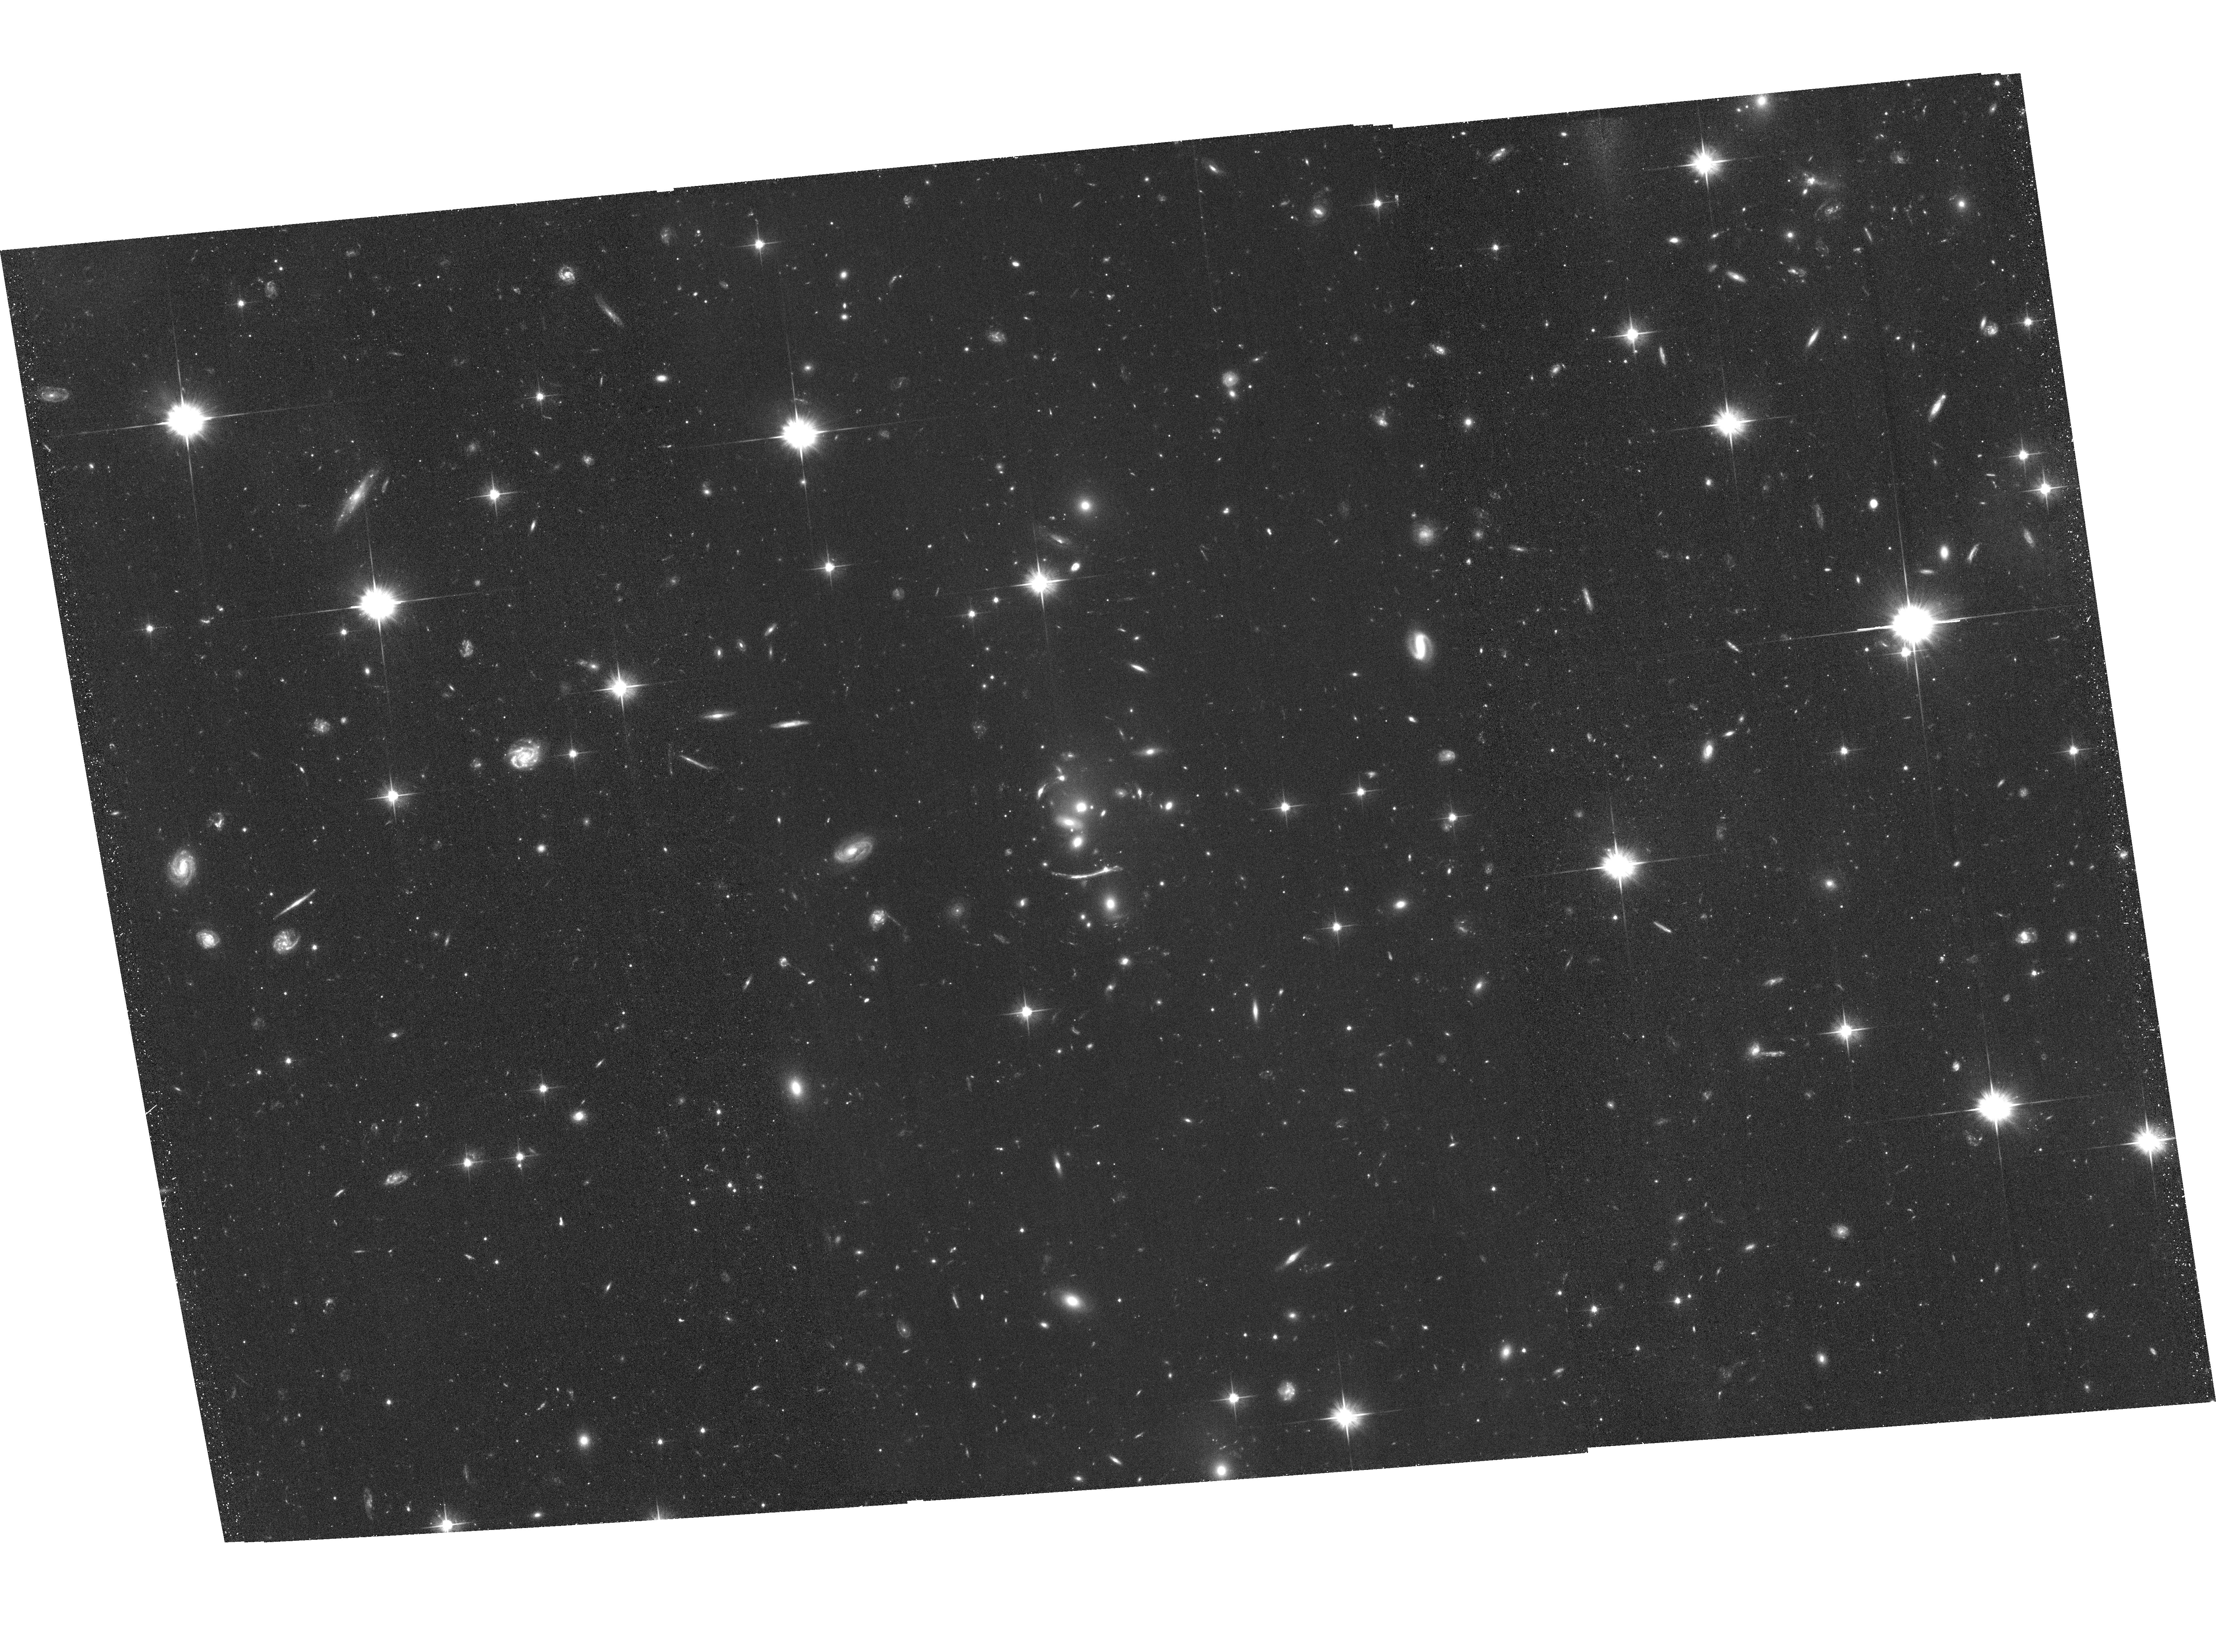
Target: SDSSJ2222+2745. Instrument: ACS/WFC. Filter: F606W. Exposure: 1.4 h. Observation ID: hst_13337_02_acs_wfc_f606w_jcac02

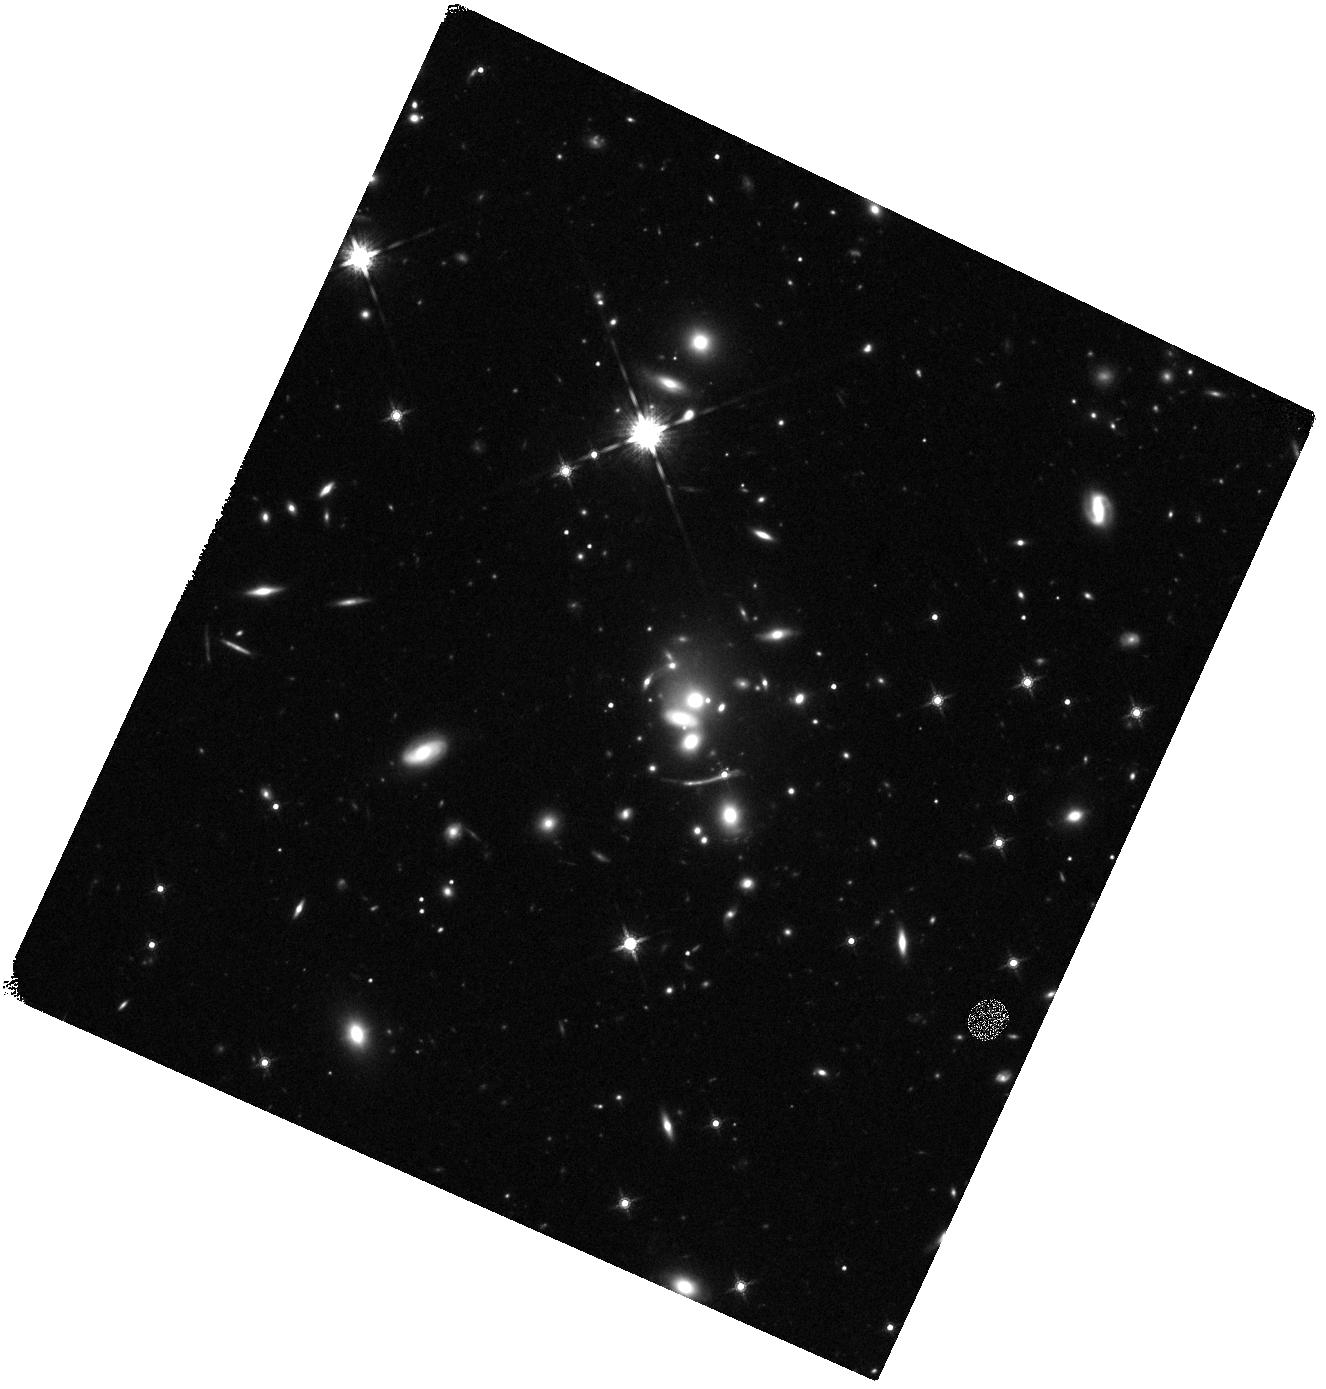
Target: SDSSJ2222+2745. Instrument: WFC3/IR. Filter: F160W. Exposure: 22 min. Observation ID: hst_13337_04_wfc3_ir_f160w_icac04

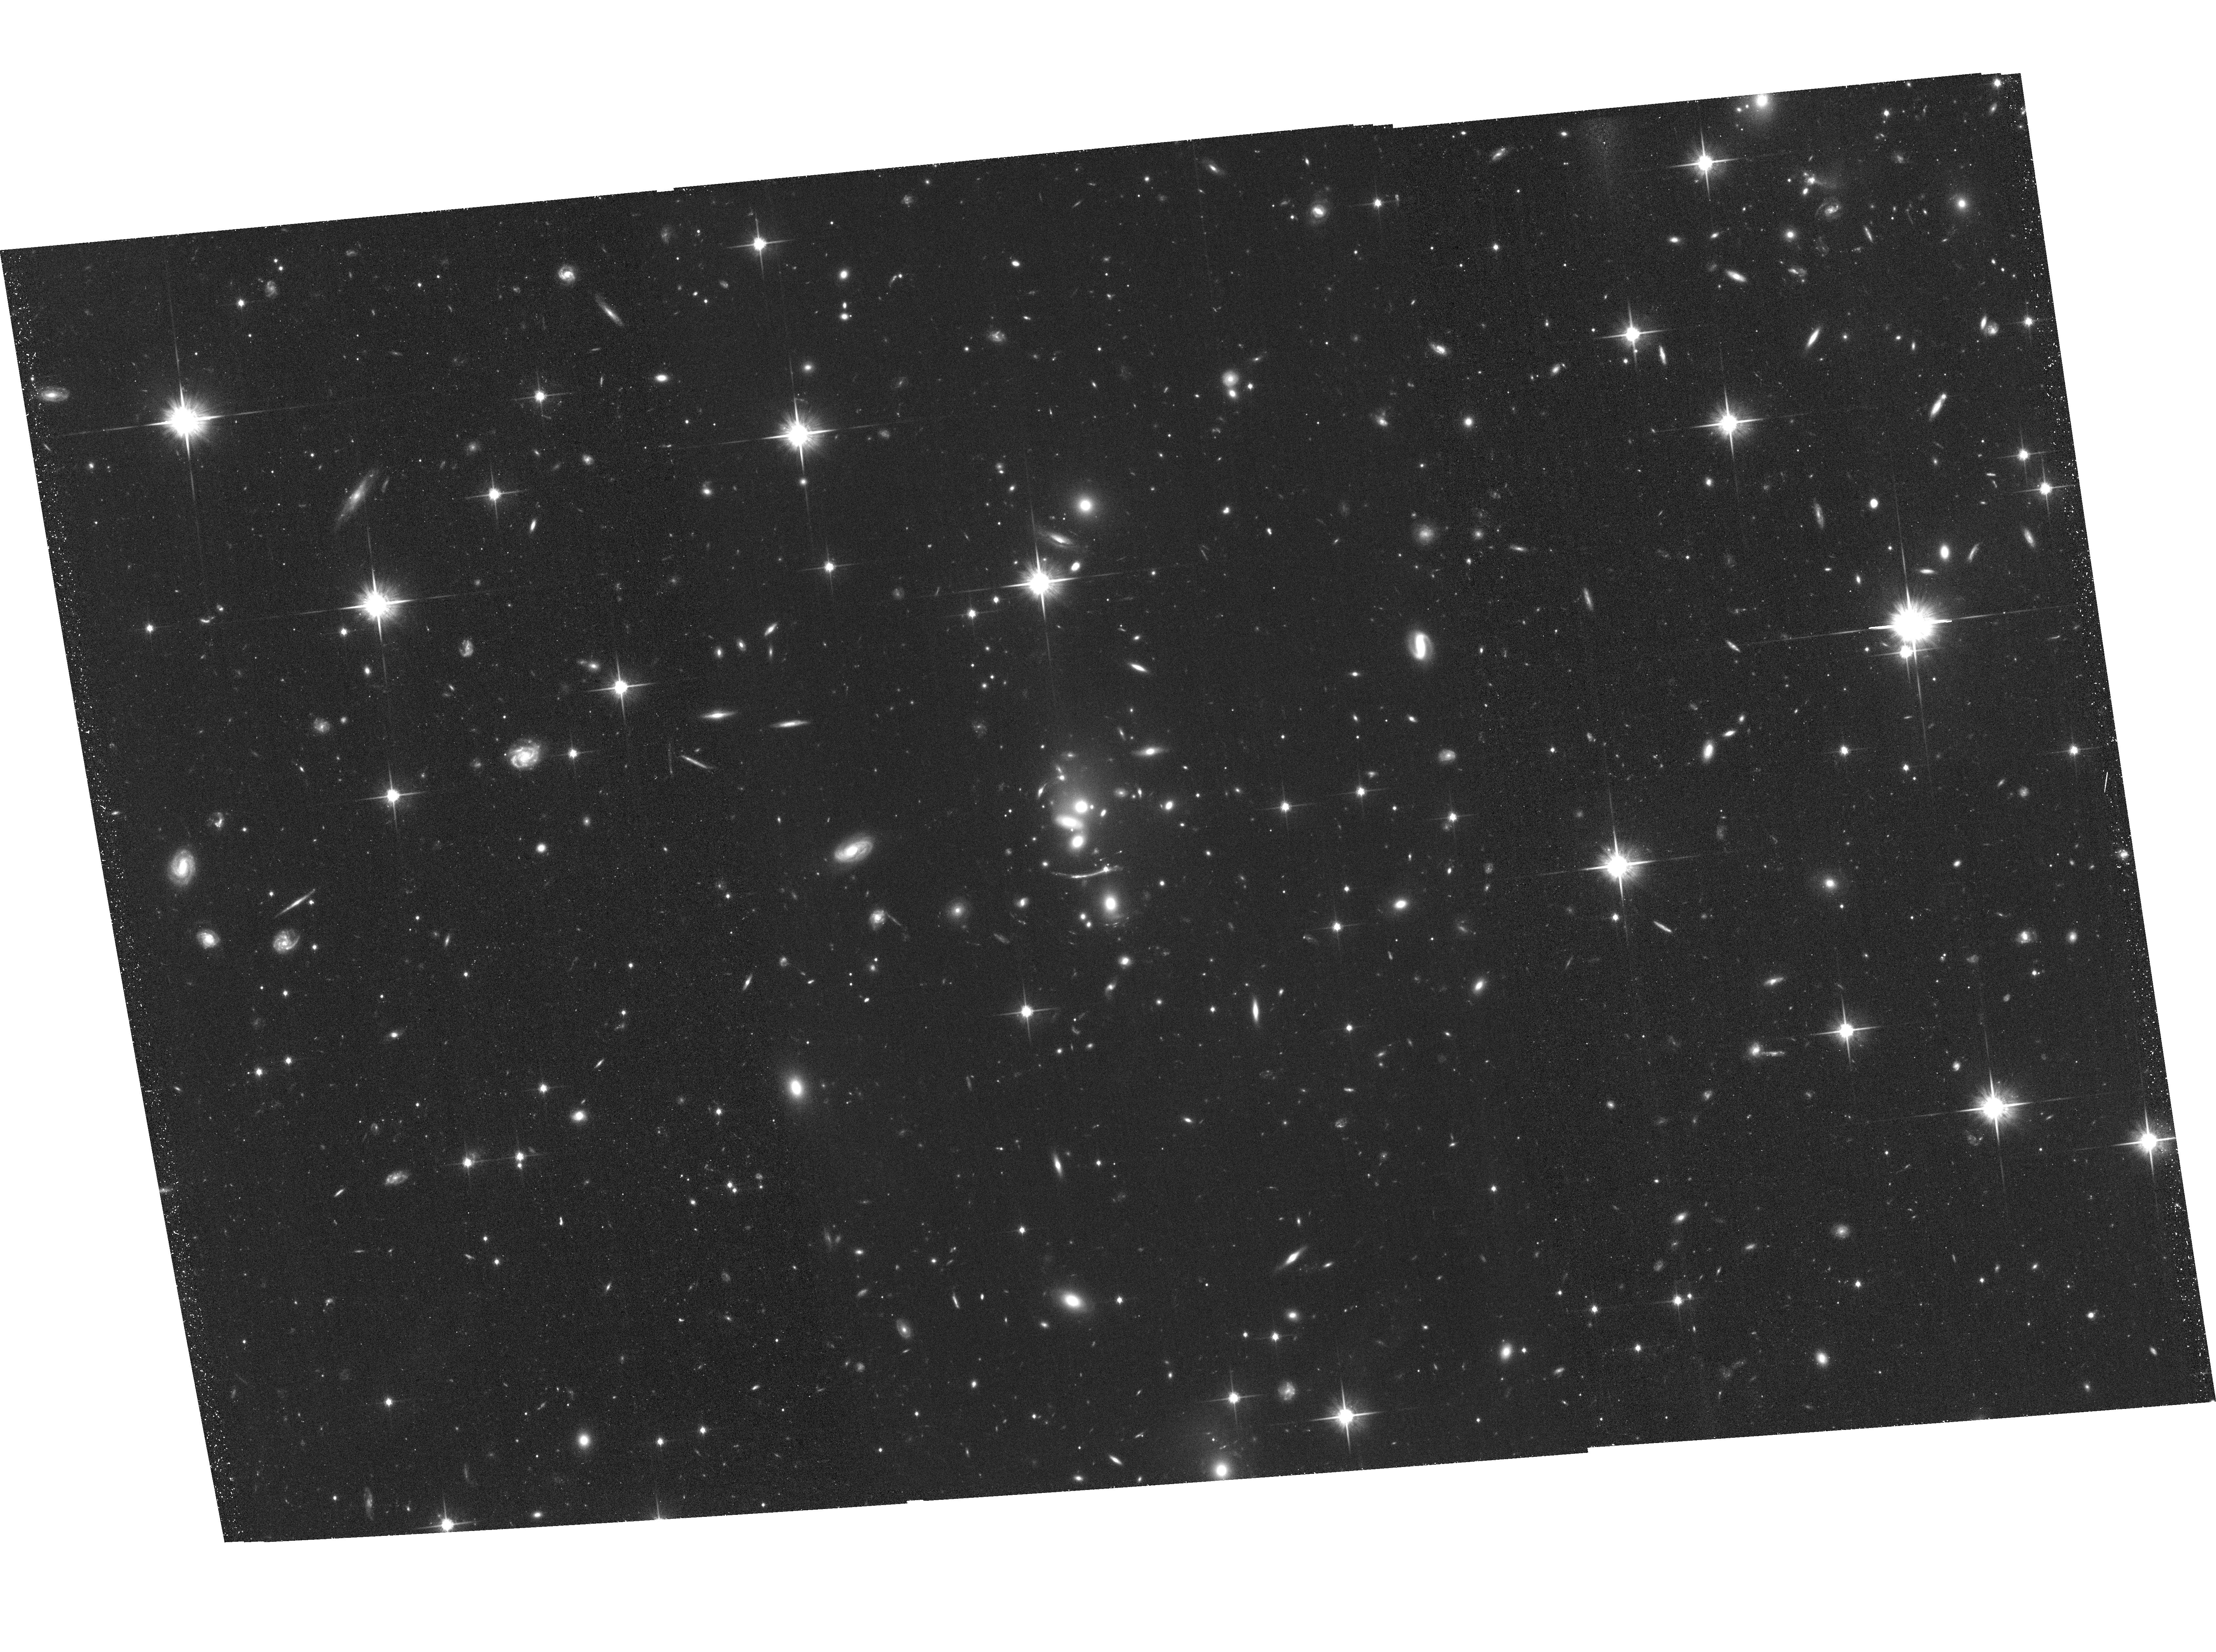
Target: SDSSJ2222+2745. Instrument: ACS/WFC. Filter: F814W. Exposure: 1.4 h. Observation ID: hst_13337_03_acs_wfc_f814w_jcac03

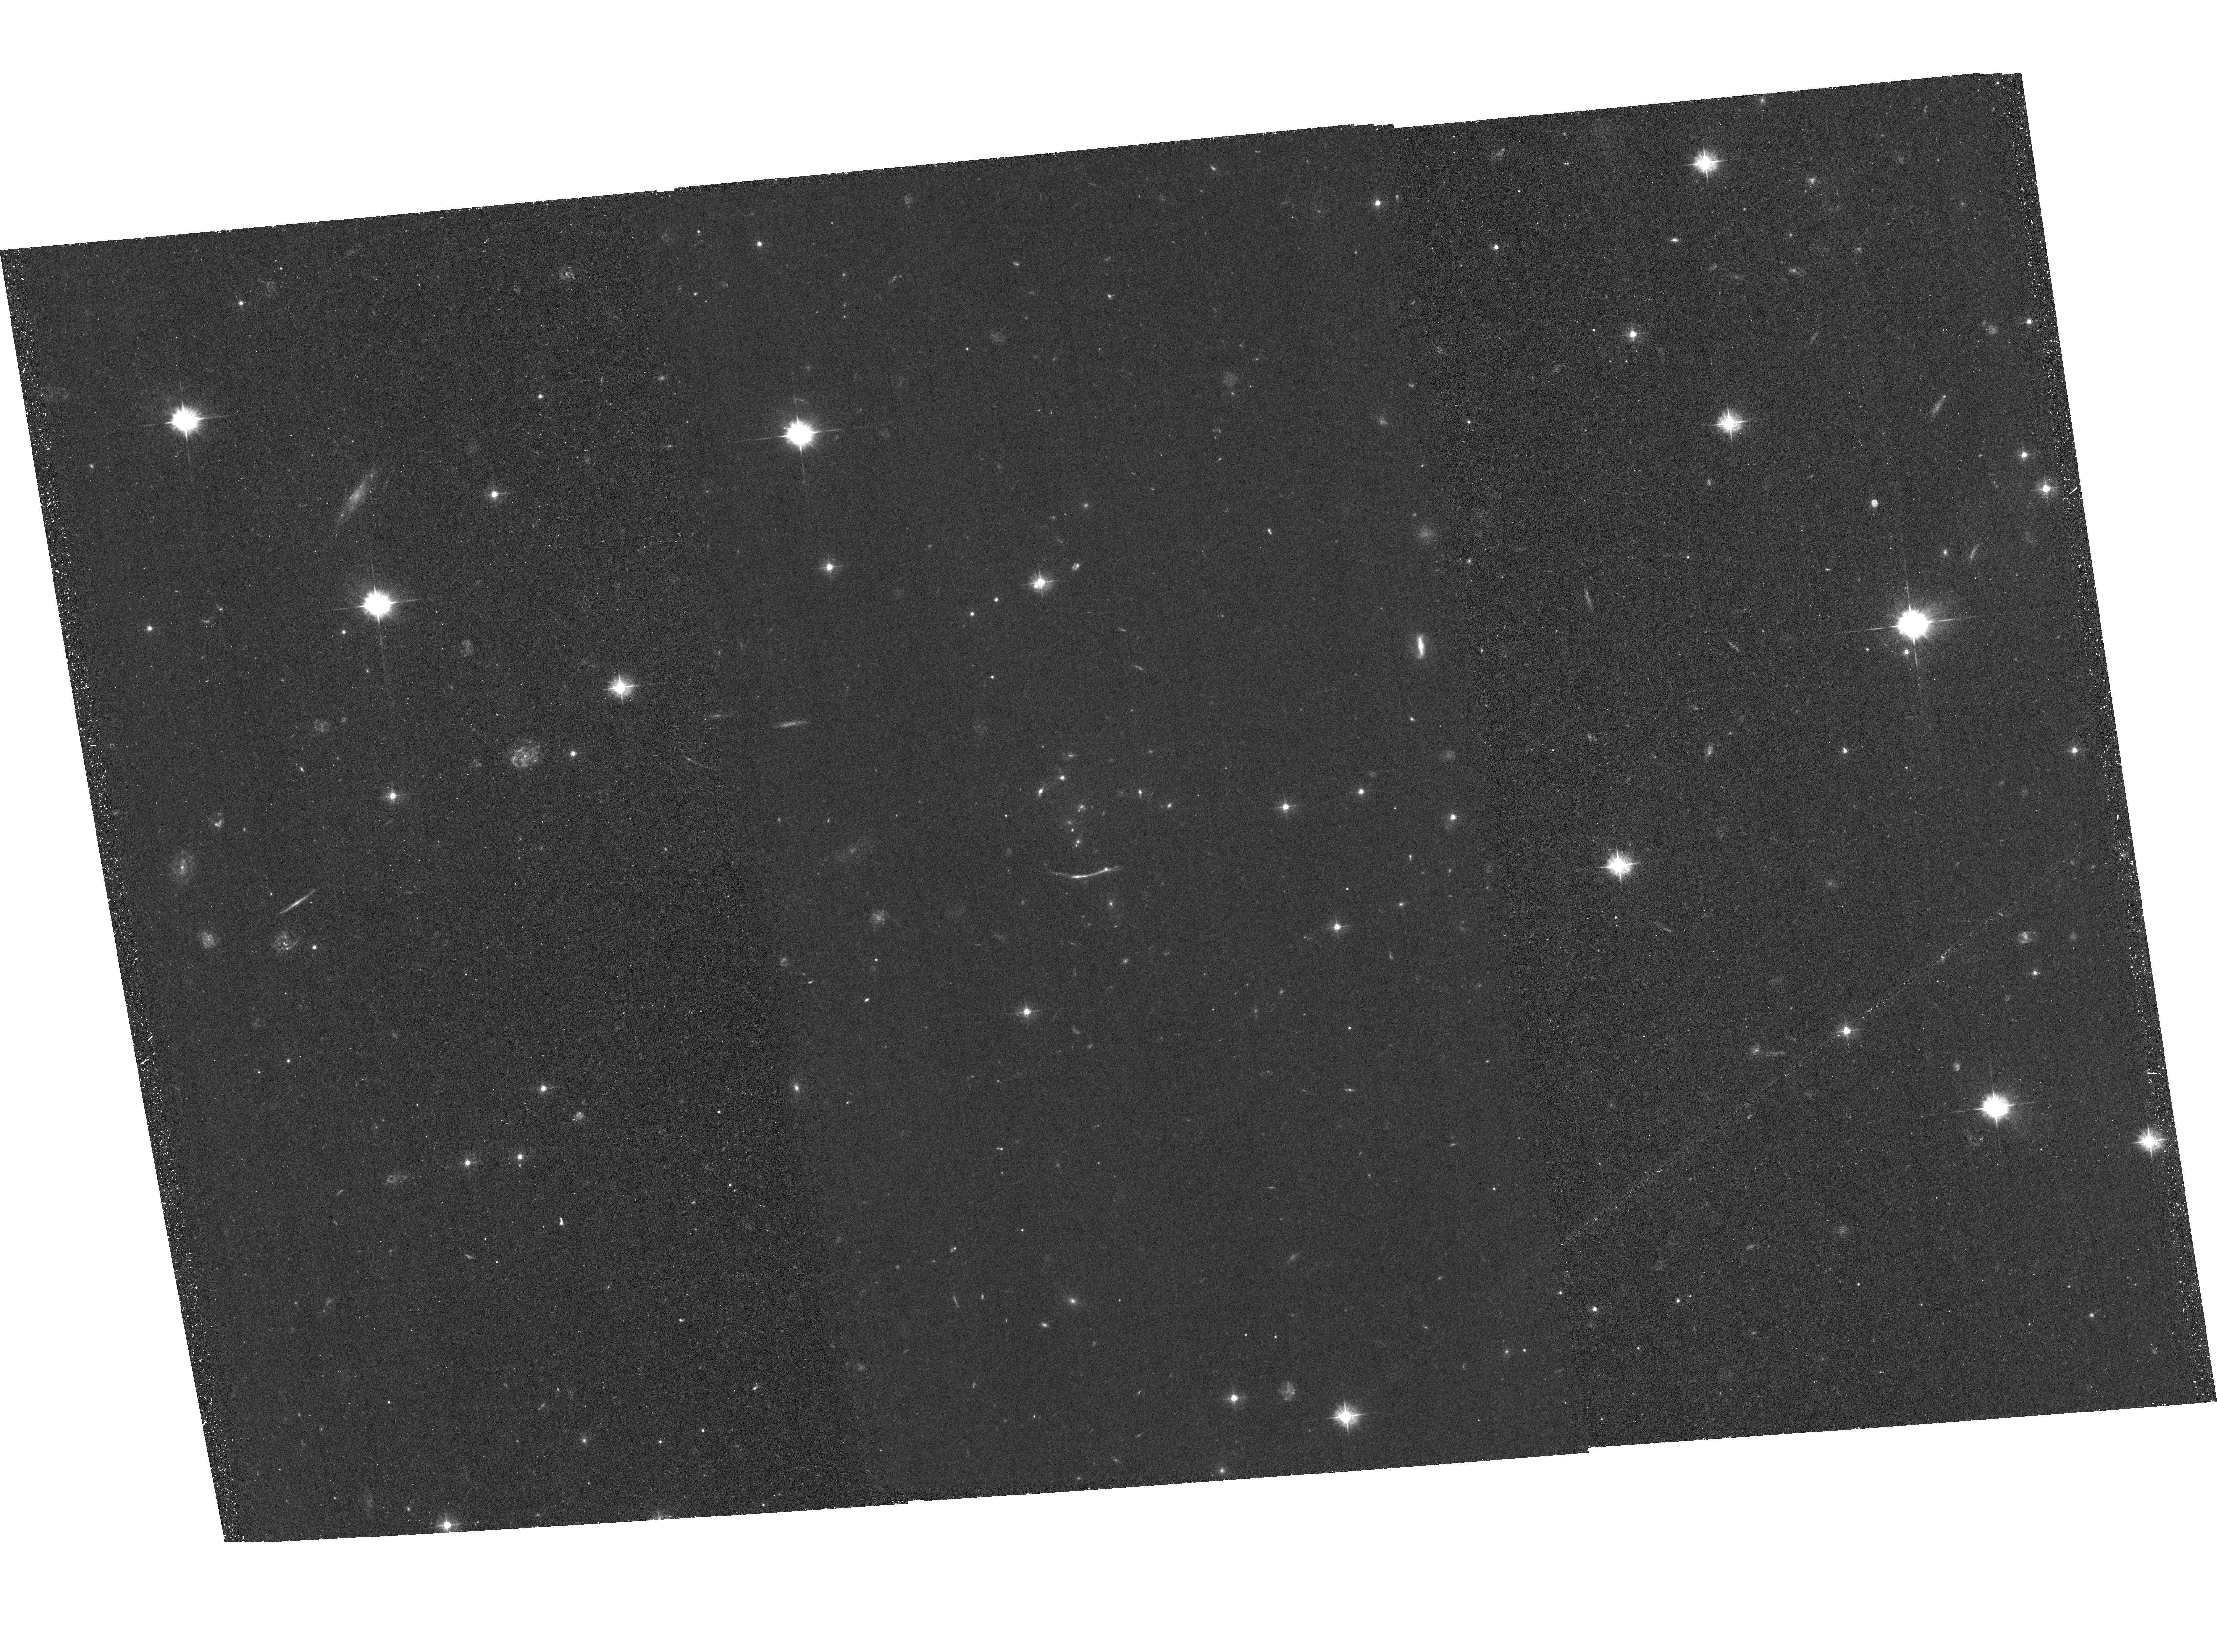
Target: SDSSJ2222+2745. Instrument: ACS/WFC. Filter: F435W. Exposure: 1.4 h. Observation ID: hst_13337_01_acs_wfc_f435w_jcac01

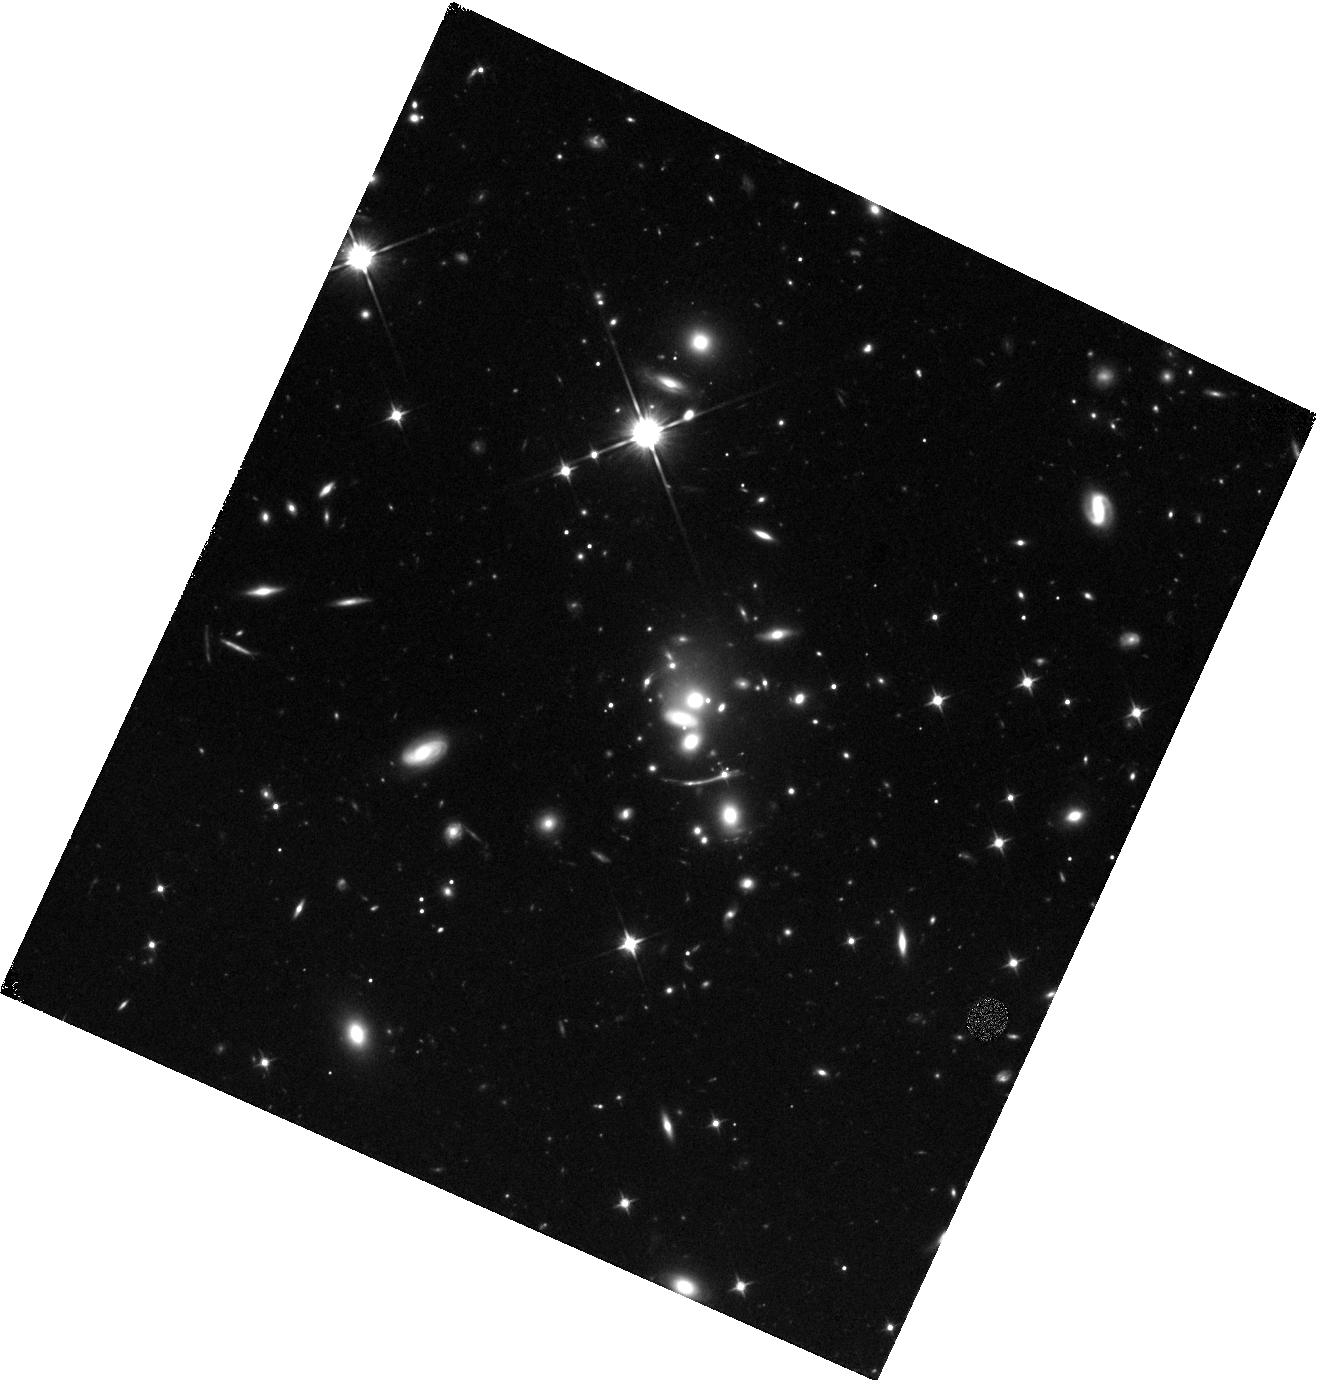
Target: SDSSJ2222+2745. Instrument: WFC3/IR. Filter: F110W. Exposure: 20 min. Observation ID: hst_13337_04_wfc3_ir_f110w_icac04

Resolving the Cluster-Lensed Sextuple Quasar SDSSJ2222+2745 (PI: Sharon, Keren)

We propose deep multiband imaging of the newly discovered large separation lensed quasar, SDSSJ2222+2745. This system is only the third known of its kind, and uniquely features the largest observed image multiplicity (at least 6), three known images close to the cluster core, and the highest redshift quasar (z=2.8). The cluster also lenses a galaxy at z=2.3 into a giant arc. With the proposed imaging we will precisely measure the three demagnified images of the quasar close to the center of the cluster, detect the 7th image predicted by the lens model, identify additional lensed galaxies, resolve the star formation in the giant arc and the quasar host, measure an upper limit for the mass of the black hole at the centers of the cluster galaxies, and compute a precise and accurate lens model that will form the foundation of many future studies.